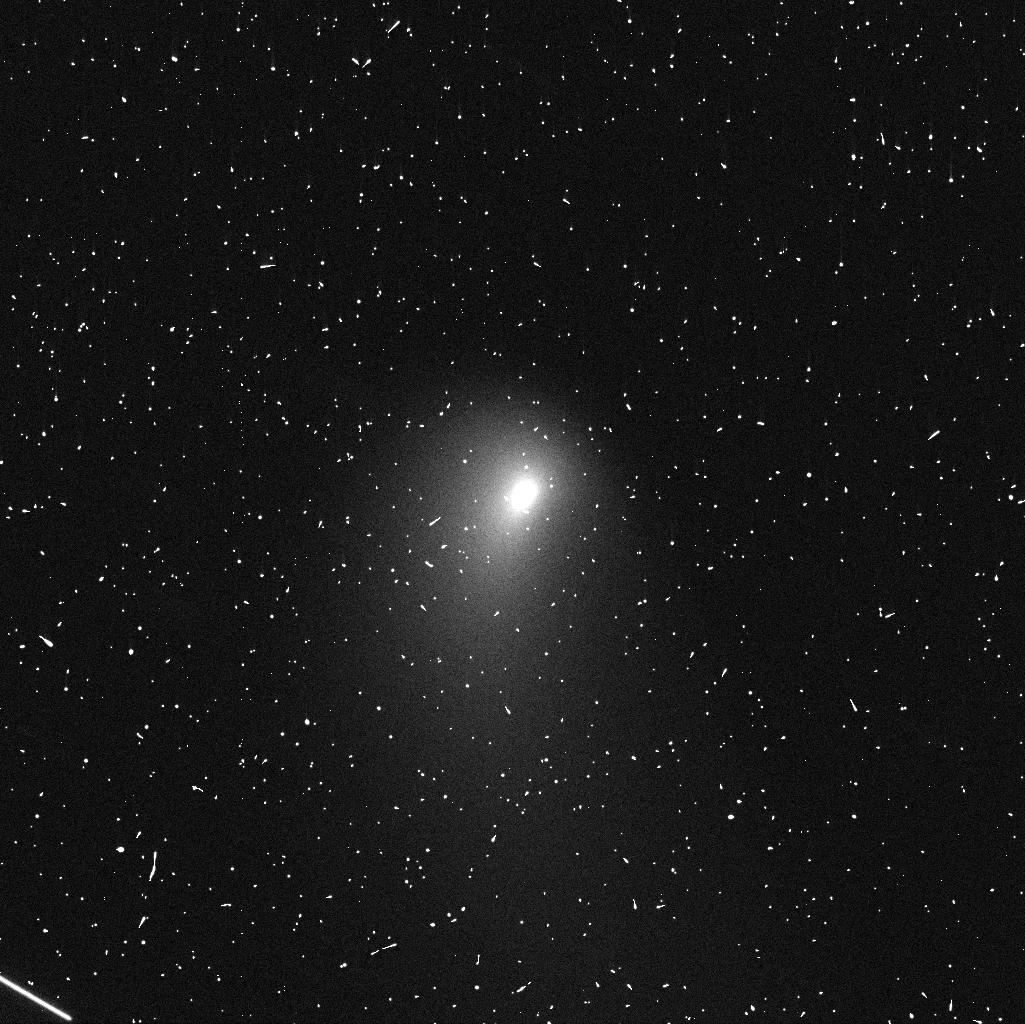
Target: C2013A1. Instrument: WFC3/UVIS. Filter: F606W. Exposure: 4 min. Observation ID: icgm02m5q

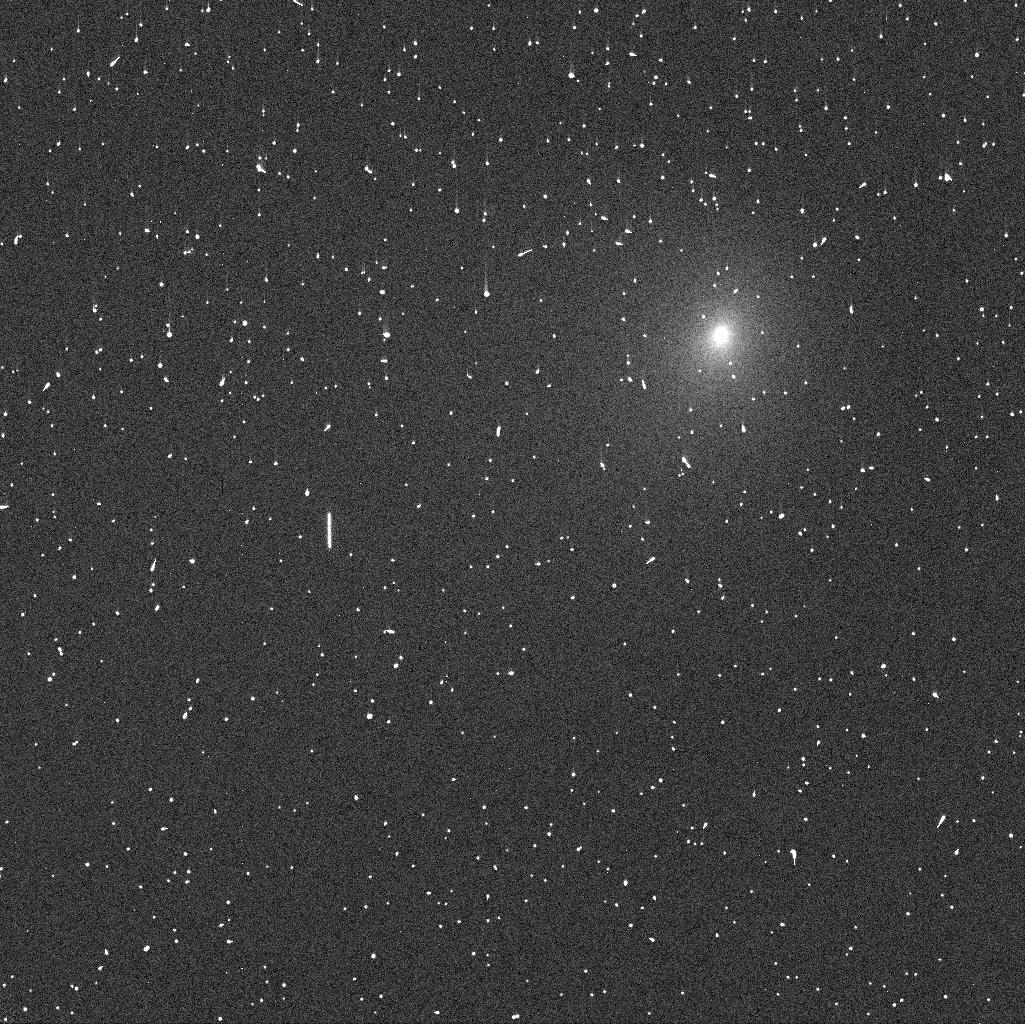
Target: C2013A1-JPL40. Instrument: WFC3/UVIS. Filter: F438W. Exposure: 3 min. Observation ID: icgm31iwq

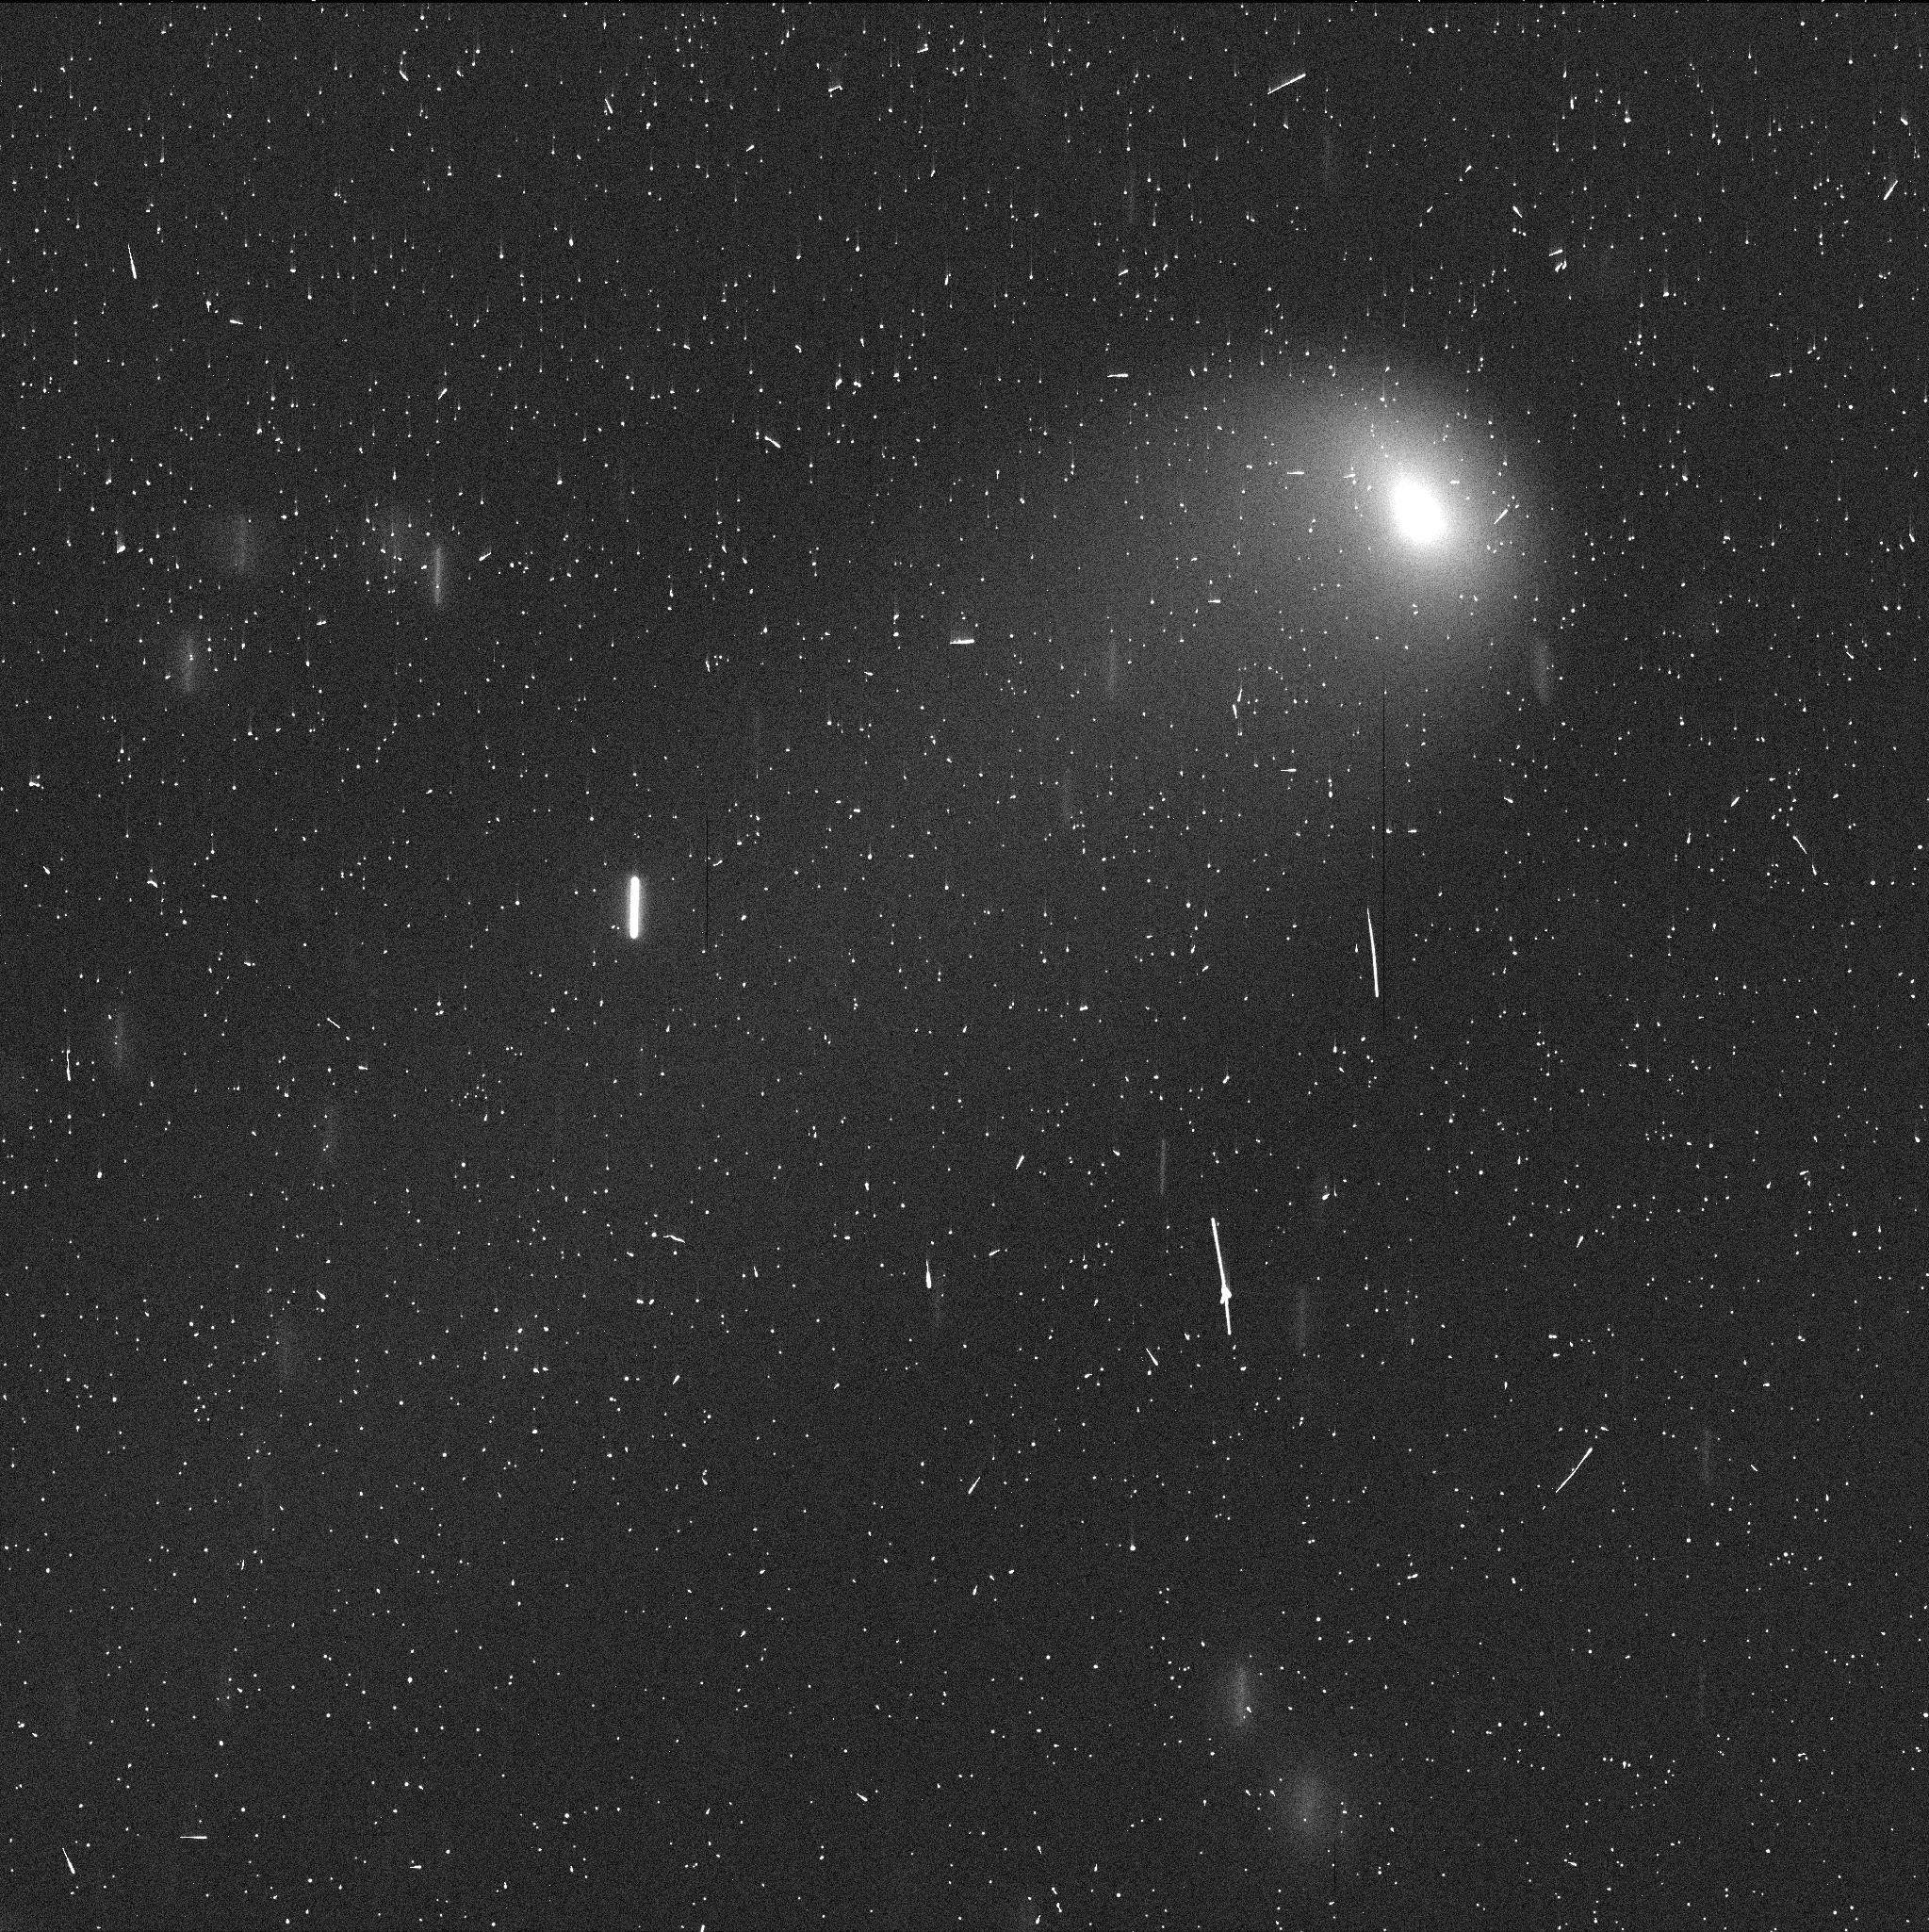
Target: C2013A1-JPL35. Instrument: WFC3/UVIS. Filter: F606W. Exposure: 3 min. Observation ID: icgm21j9q

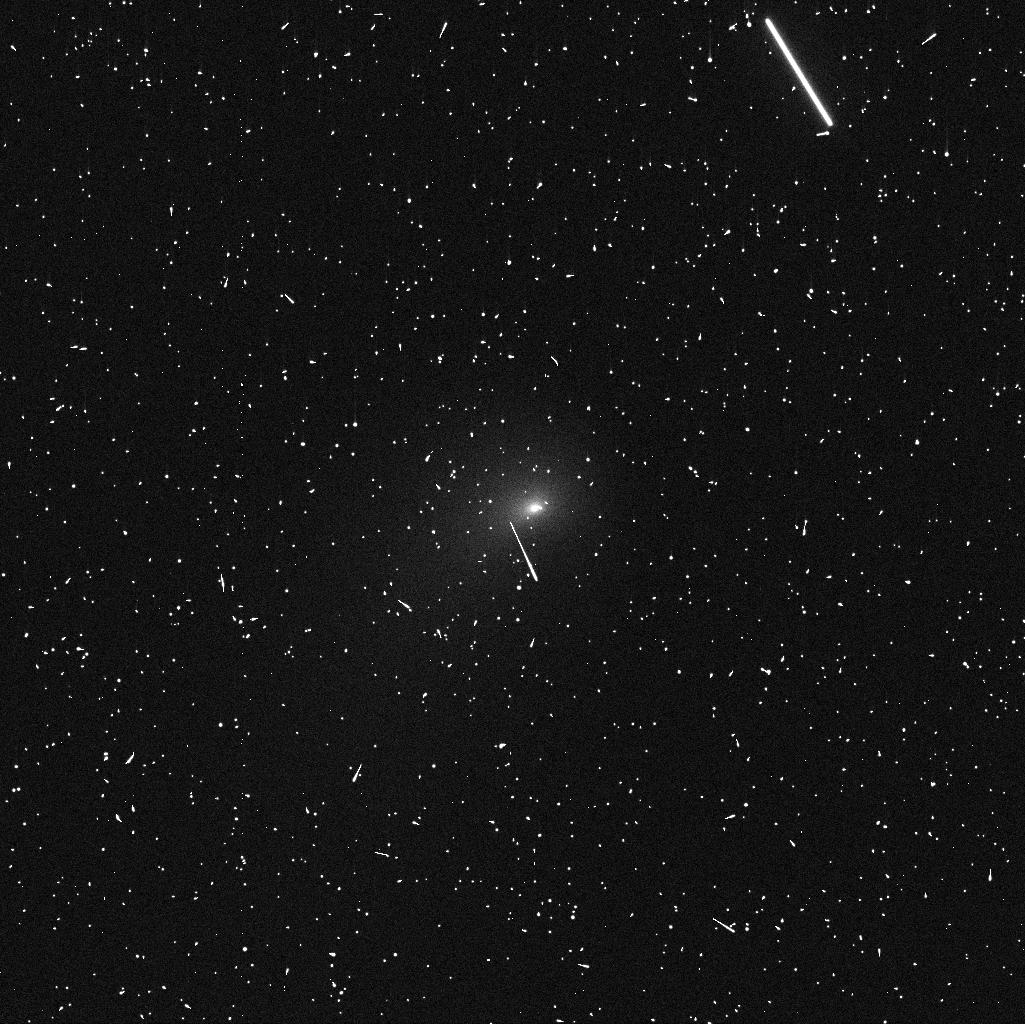
Target: C2013A1. Instrument: WFC3/UVIS. Filter: F438W. Exposure: 5 min. Observation ID: icgm01lxq

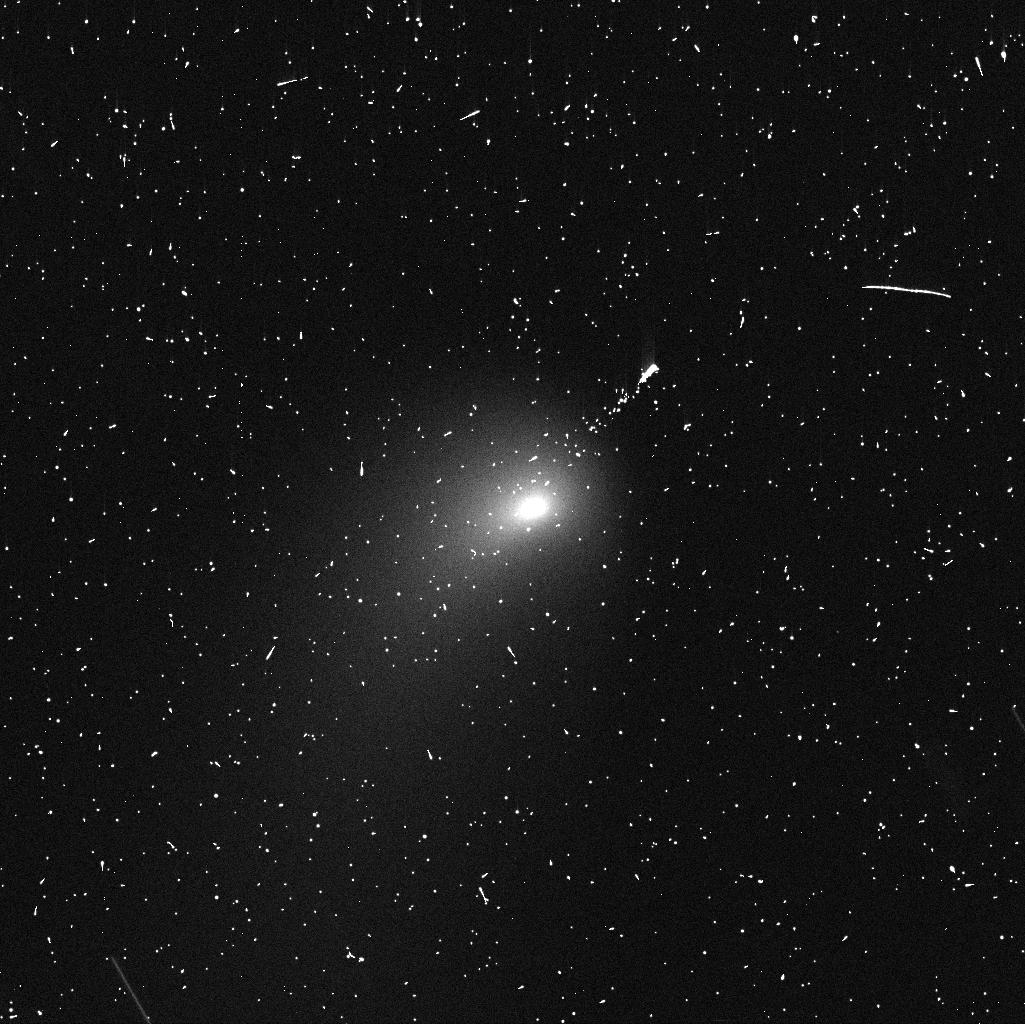
Target: C2013A1. Instrument: WFC3/UVIS. Filter: F606W. Exposure: 4 min. Observation ID: icgm01lvq

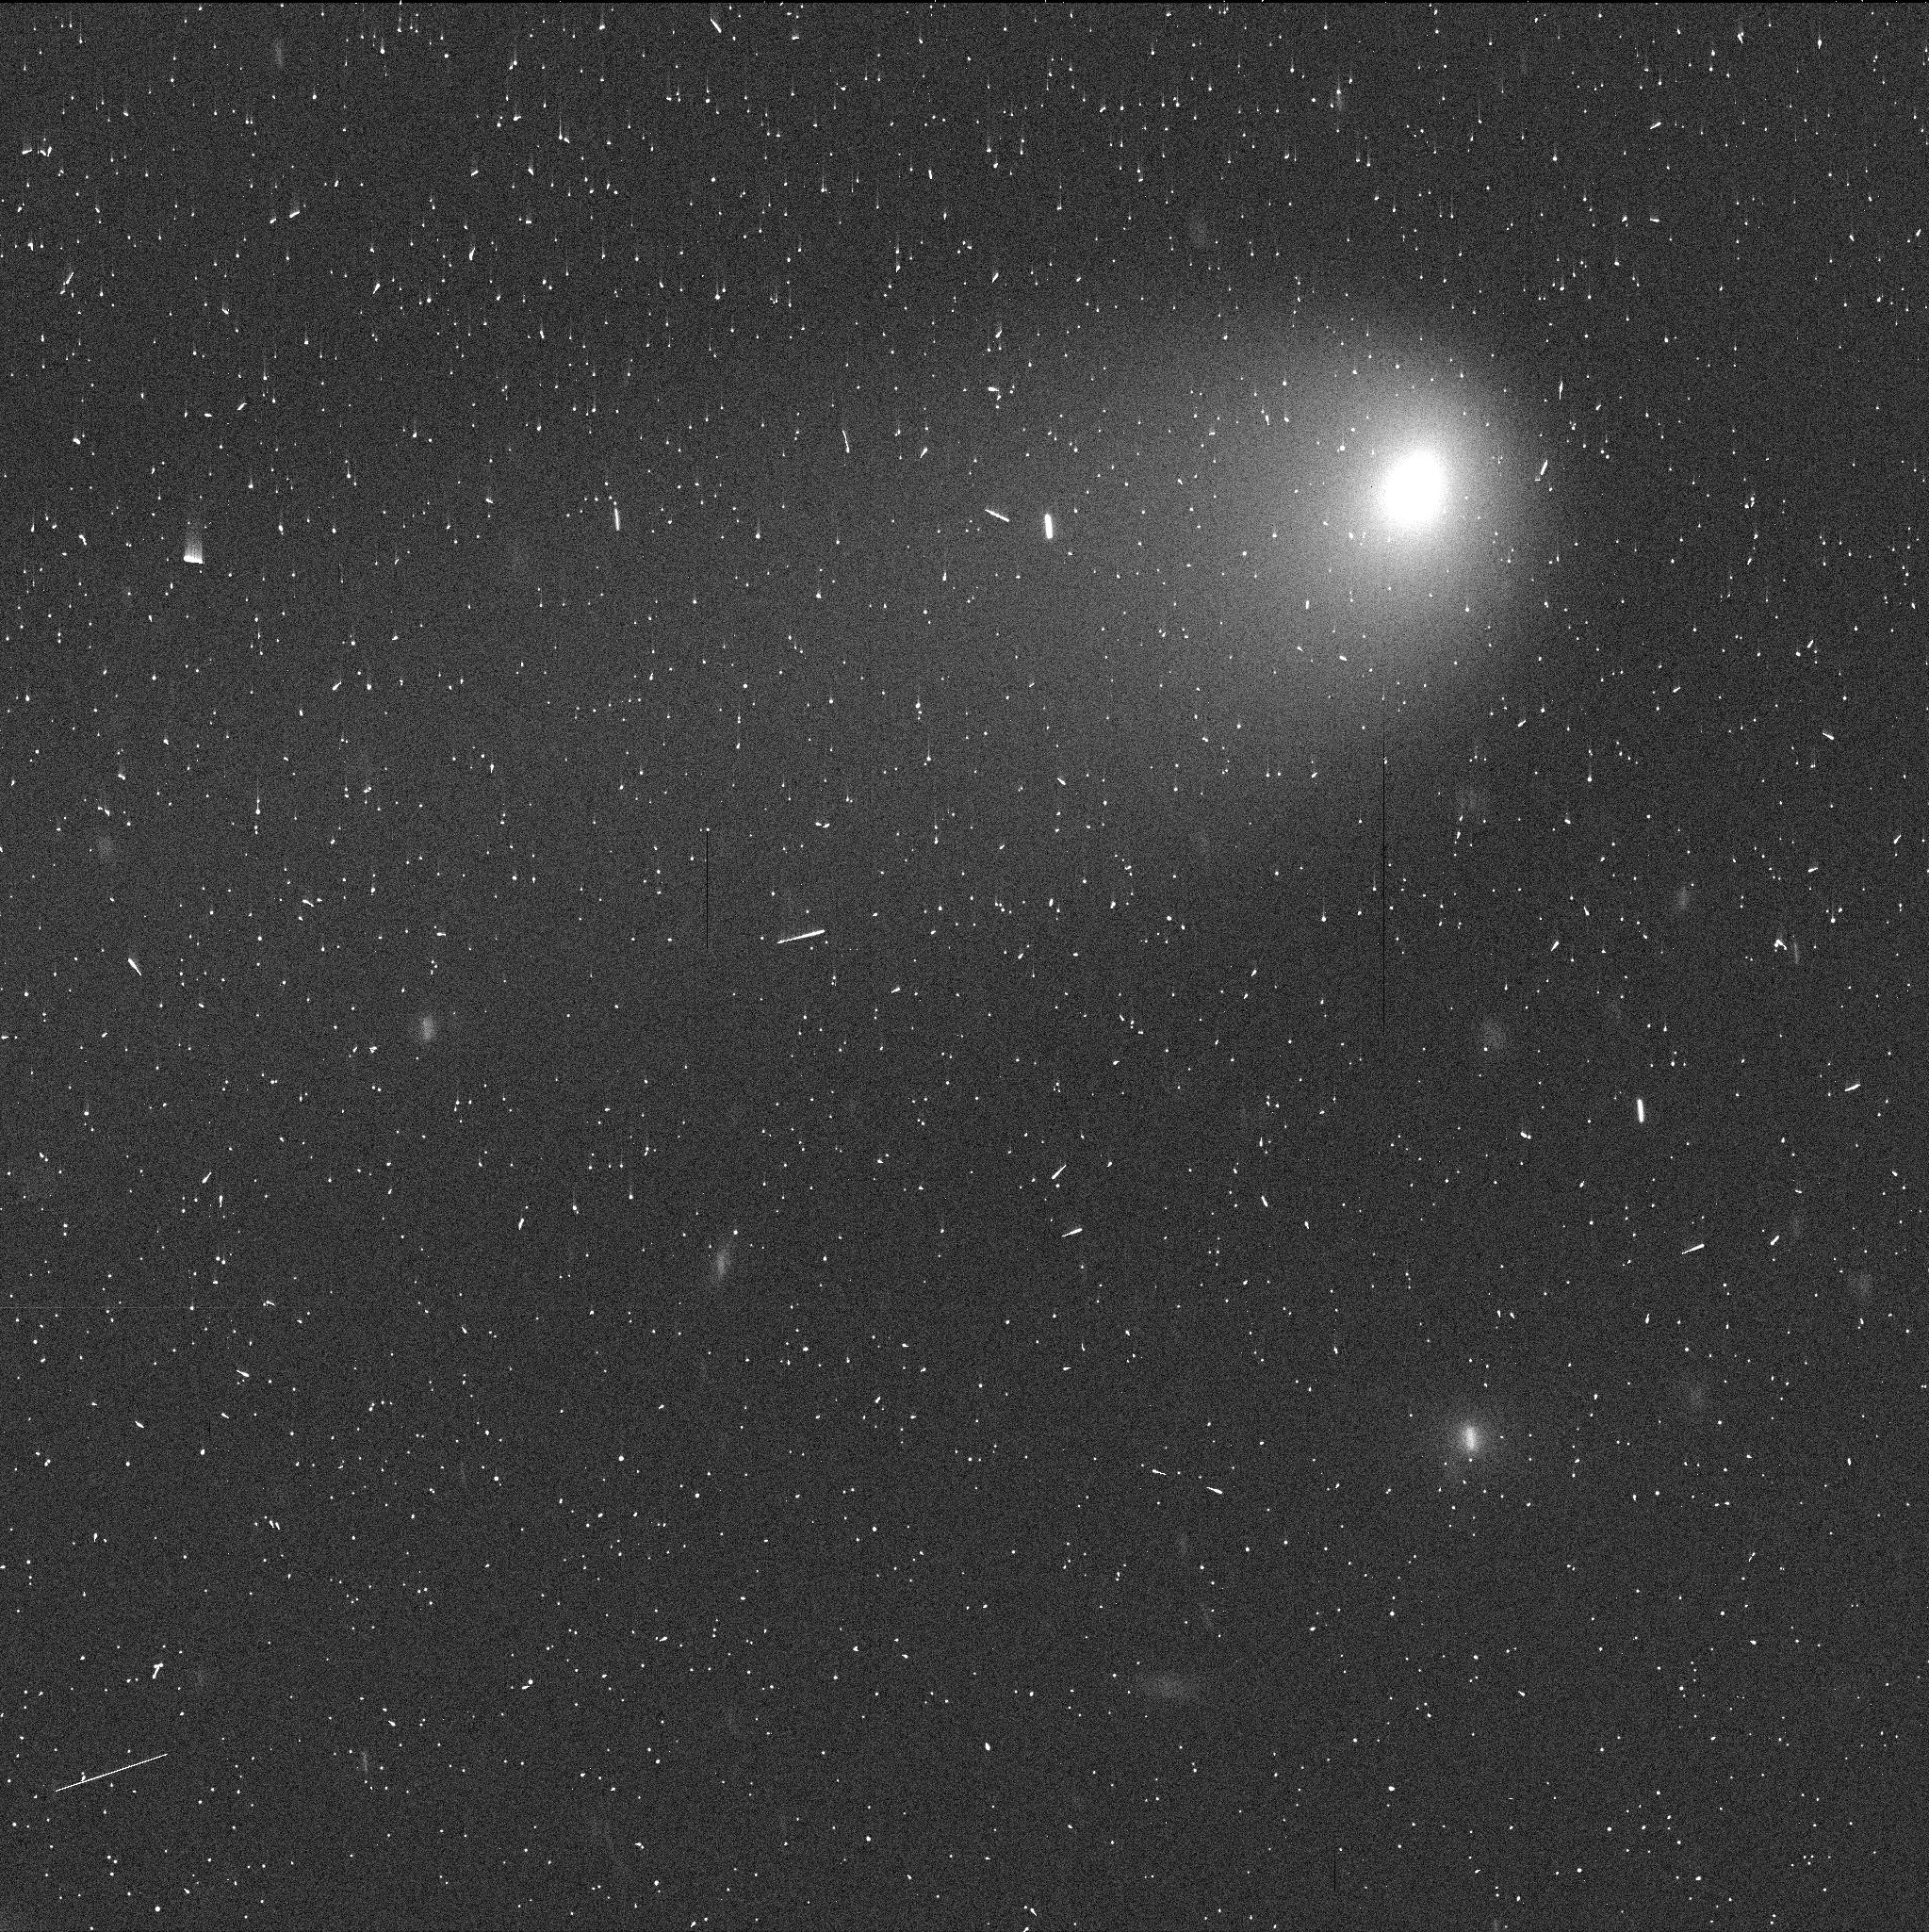
Target: C2013A1-JPL40. Instrument: WFC3/UVIS. Filter: F606W. Exposure: 3 min. Observation ID: icgm31itq

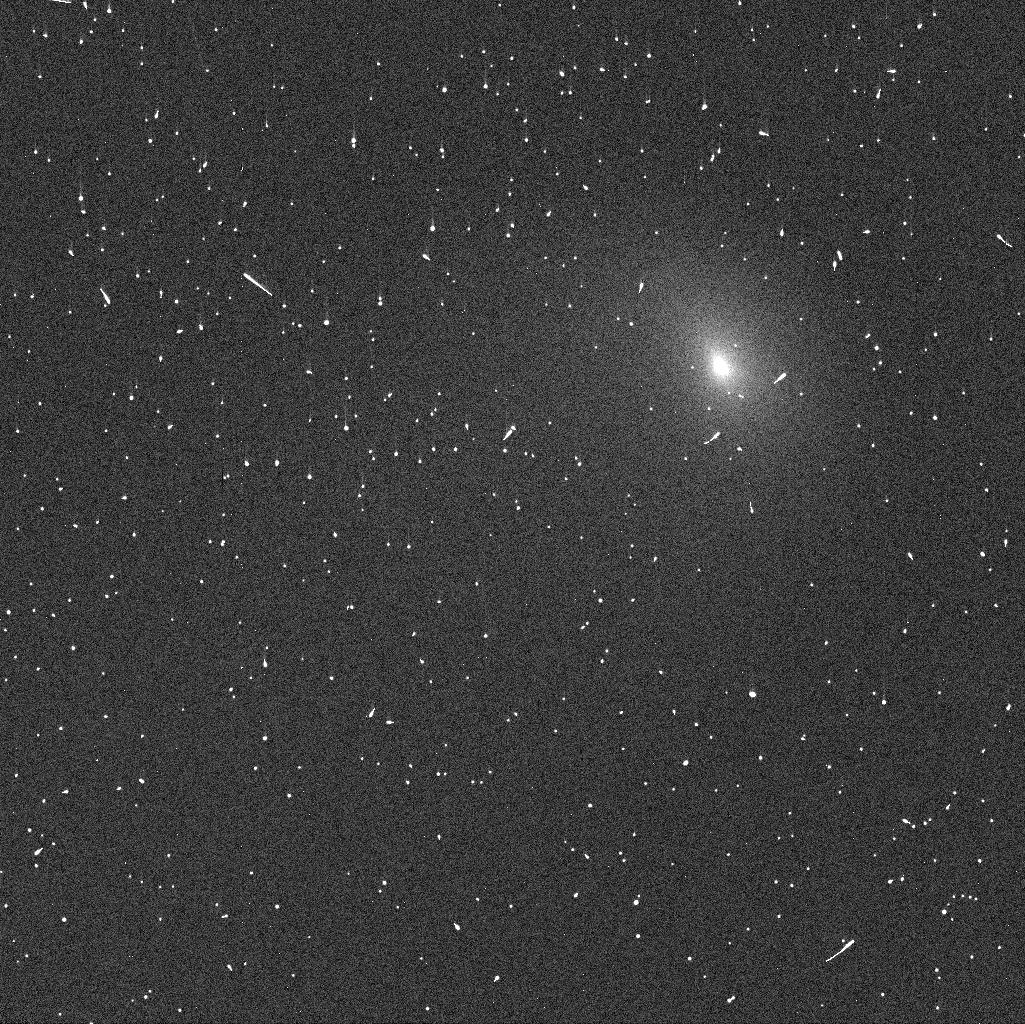
Target: C2013A1-JPL35. Instrument: WFC3/UVIS. Filter: F438W. Exposure: 3 min. Observation ID: icgm21jeq

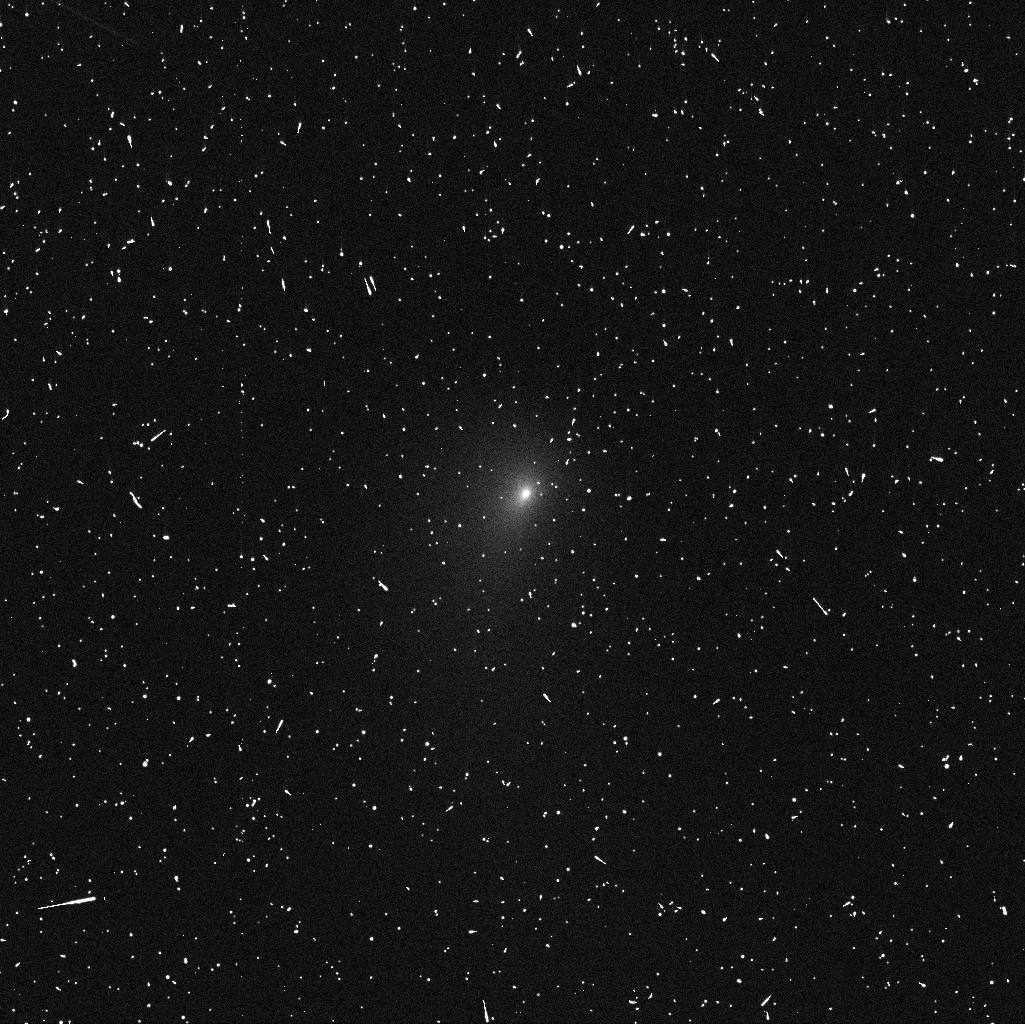
Target: C2013A1. Instrument: WFC3/UVIS. Filter: F438W. Exposure: 5 min. Observation ID: icgm02m8q

Imaging Comet C/2013 A1 {Siding Spring} to Support Risk Assessment for Mars Orbiters during the Close Mars Encounter (PI: Li, Jian-Yang)

Newly discovered comet C/Siding Spring passes Mars on October 19, 2014 at a distance of only 134, 000 km. Such a close encounter of a dynamically new comet is extremely rare, providing an opportunity for instruments on Mars to observe it around close approach and for studying the interactions between the coma and the Martian atmosphere. However, comet dust also poses a potential risk to NASA's Mars-orbiting spacecraft. We request four HST DD orbits to observe C/Siding Spring in three epochs between October 2013 and March 2014, to characterize the comet's environment. Our goals are to measure the dust activity and its temporal evolution, characterize the coma and tail morphology and colors (to constrain the dust particle size distribution), investigate features or jets near the nucleus, and determine the nucleus' size and rotation state. The proposed studies will provide valuable information about this dynamically new comet and will help in planning future observations (from both Mars- and Earth-based facilities). These studies will provide critical input for assessing the hazards to Mars orbiters. DD time is requested because the potential risks from the dust coma were not fully recognized until after the normal Cycle 21 GO proposal deadlines (when the comet's orbit determination accurately predicted the Mars encounter), and waiting until the normal Cycle 22 will be too late to obtain the necessary data. HST's high angular resolution is essential for the proposed observations as C/Siding Spring is still ~5 AU from the Sun, with a coma only a few arcsec in size.